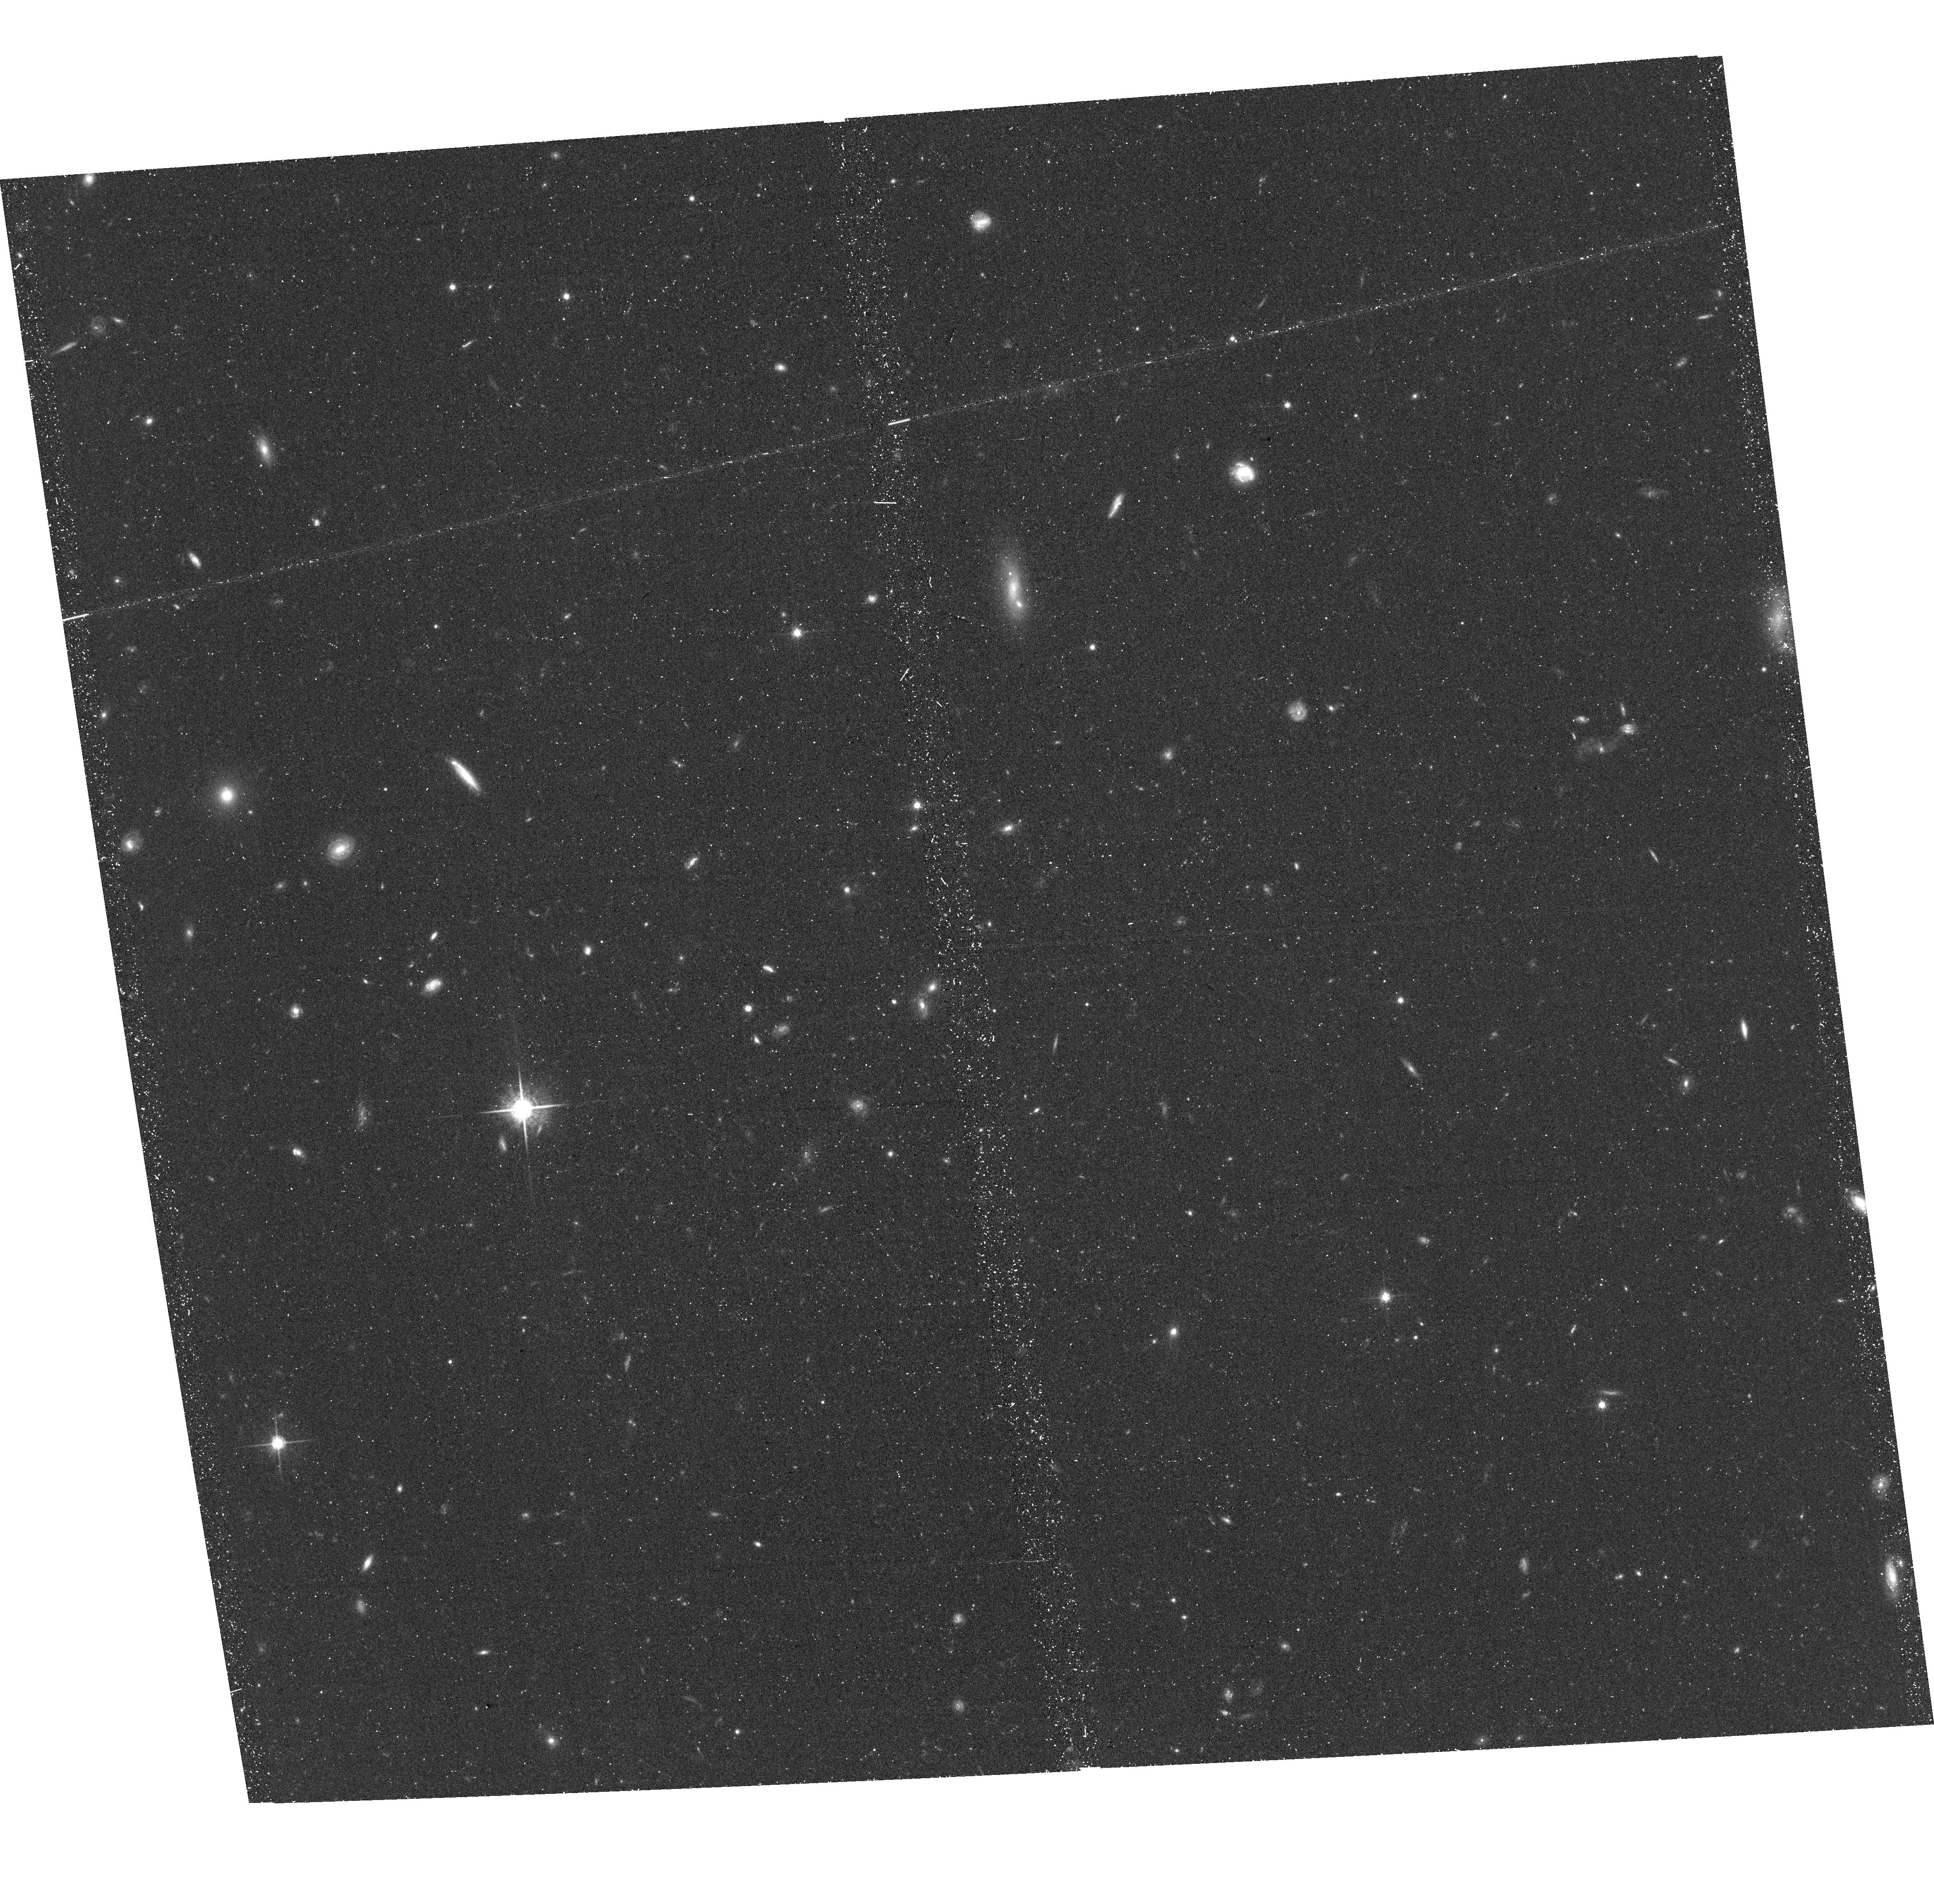
Target: PSRB0950+08. Instrument: ACS/WFC. Filter: F775W. Exposure: 41 min. Observation ID: hst_16064_51_acs_wfc_f775w_je8n51

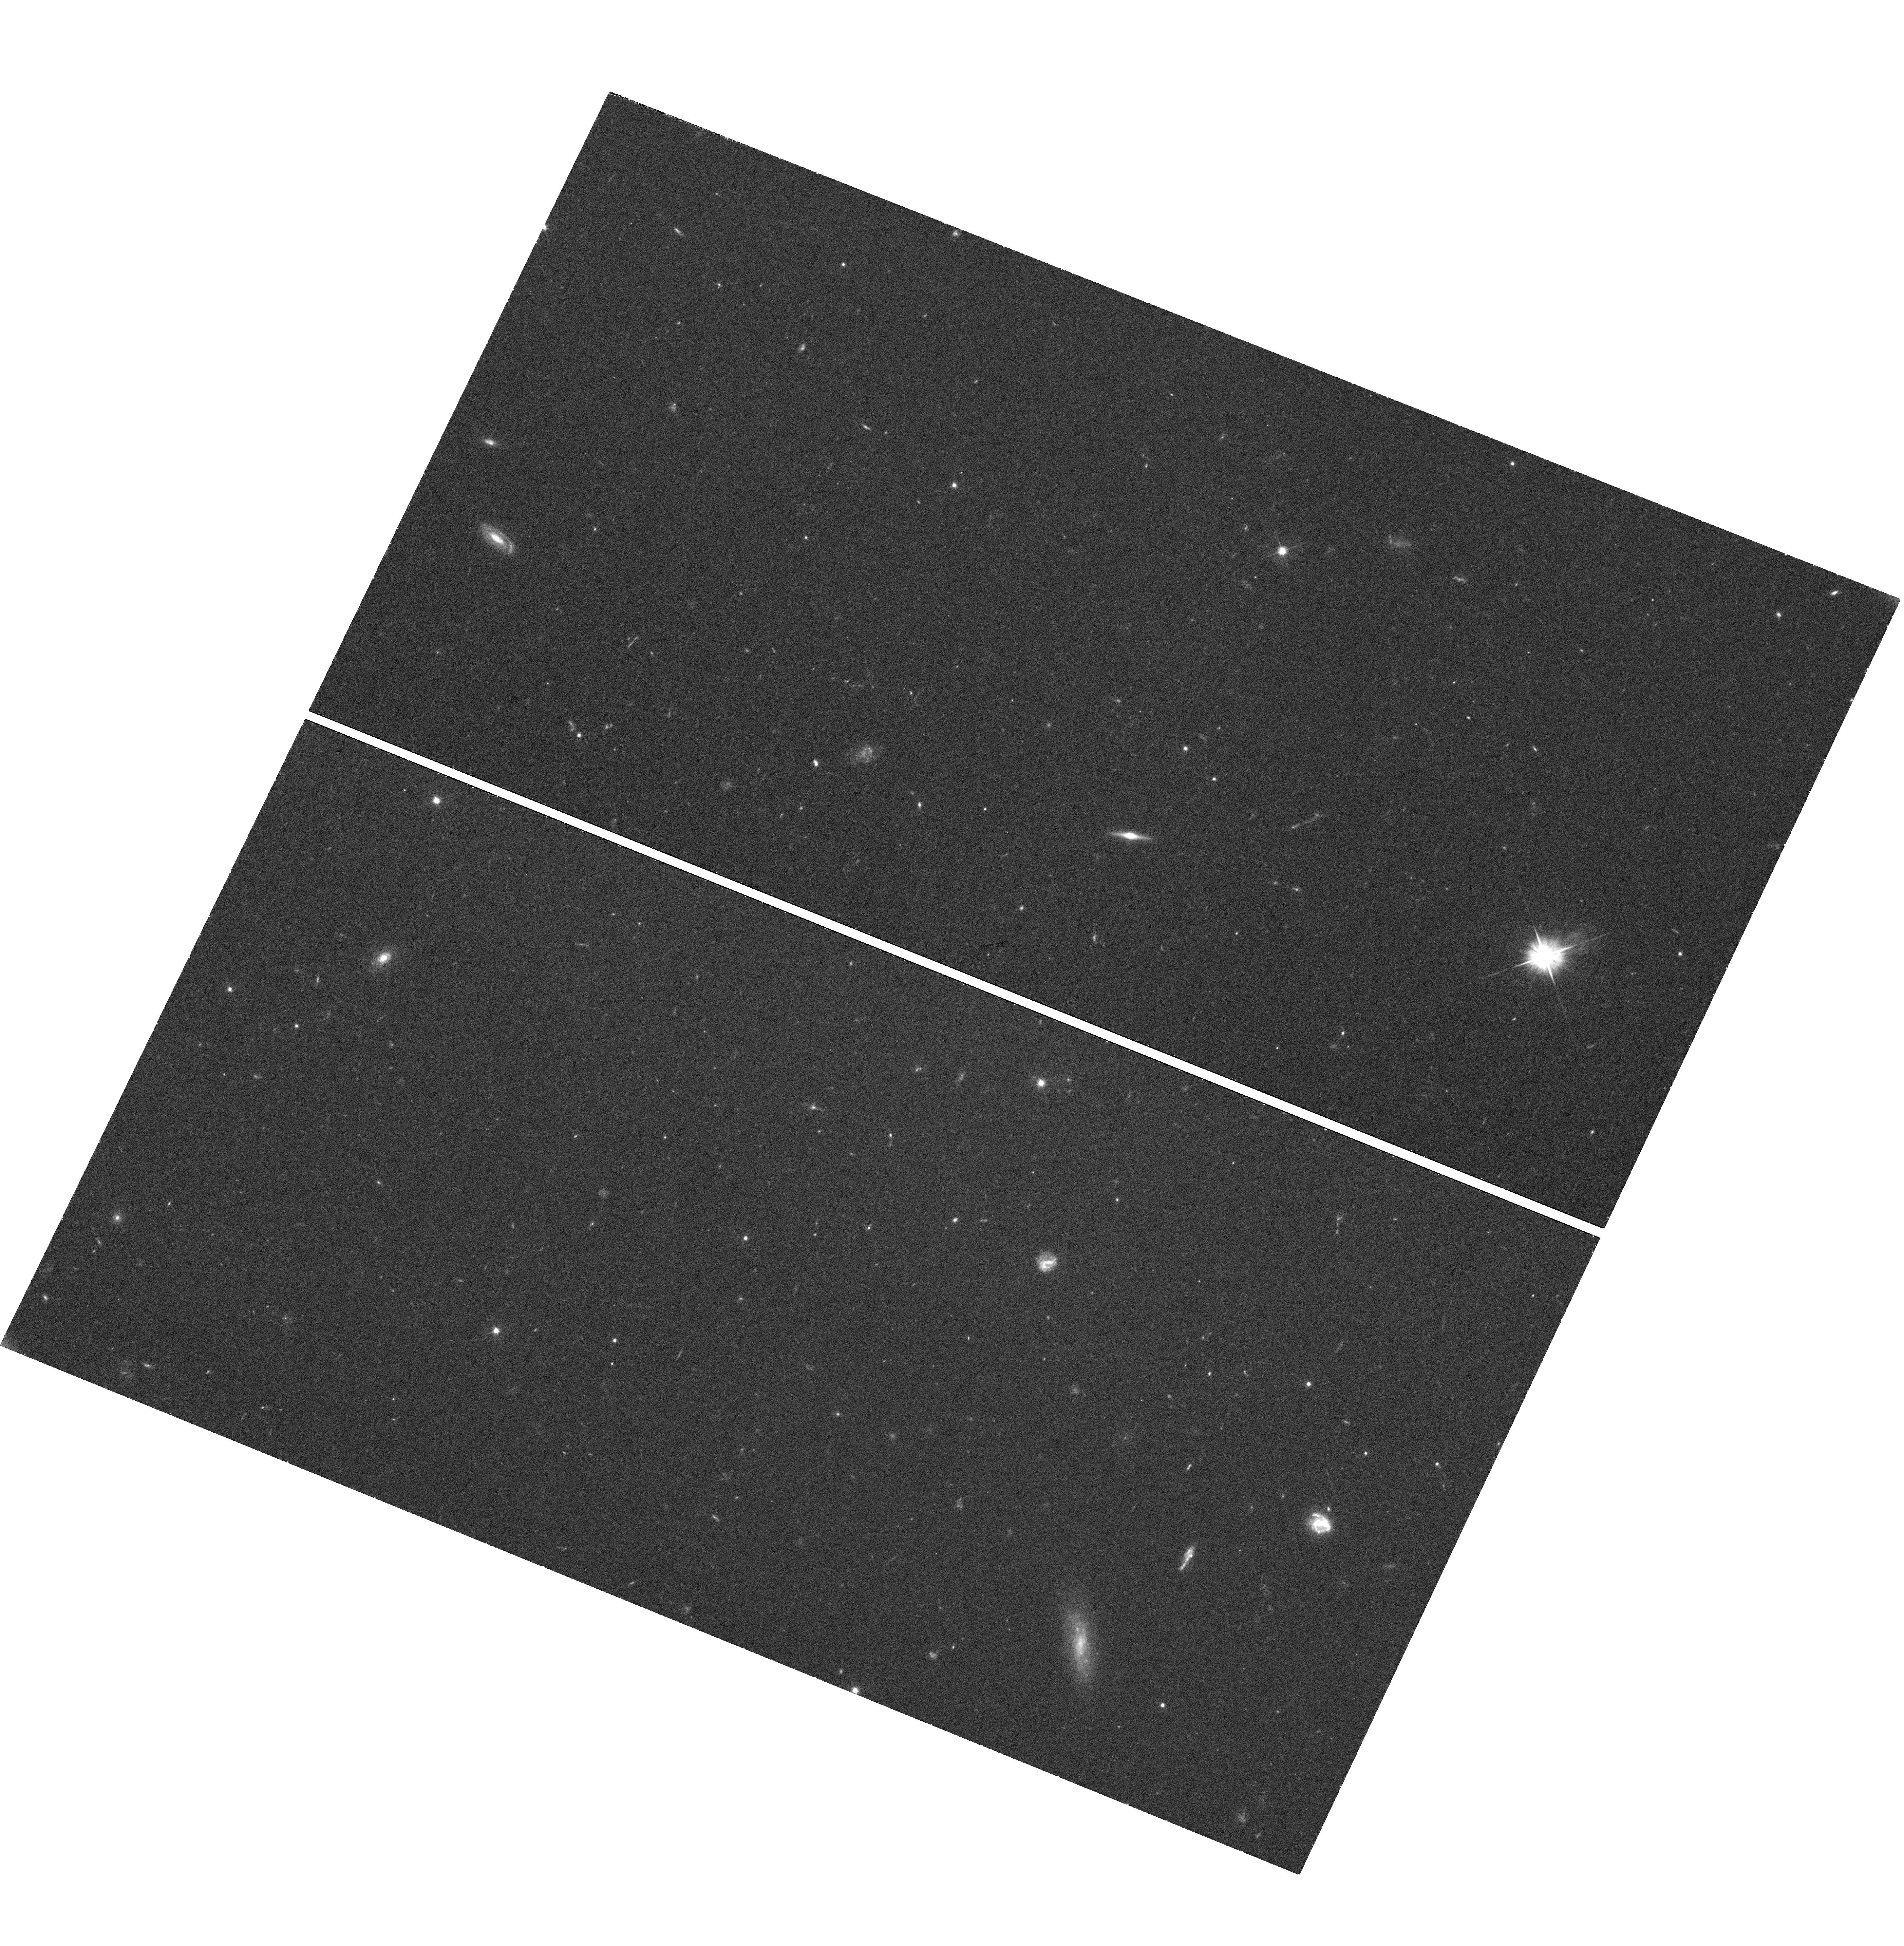
Target: PSRB0950+08. Instrument: WFC3/UVIS. Filter: F475X. Exposure: 40 min. Observation ID: hst_16064_02_wfc3_uvis_f475x_ie8n02

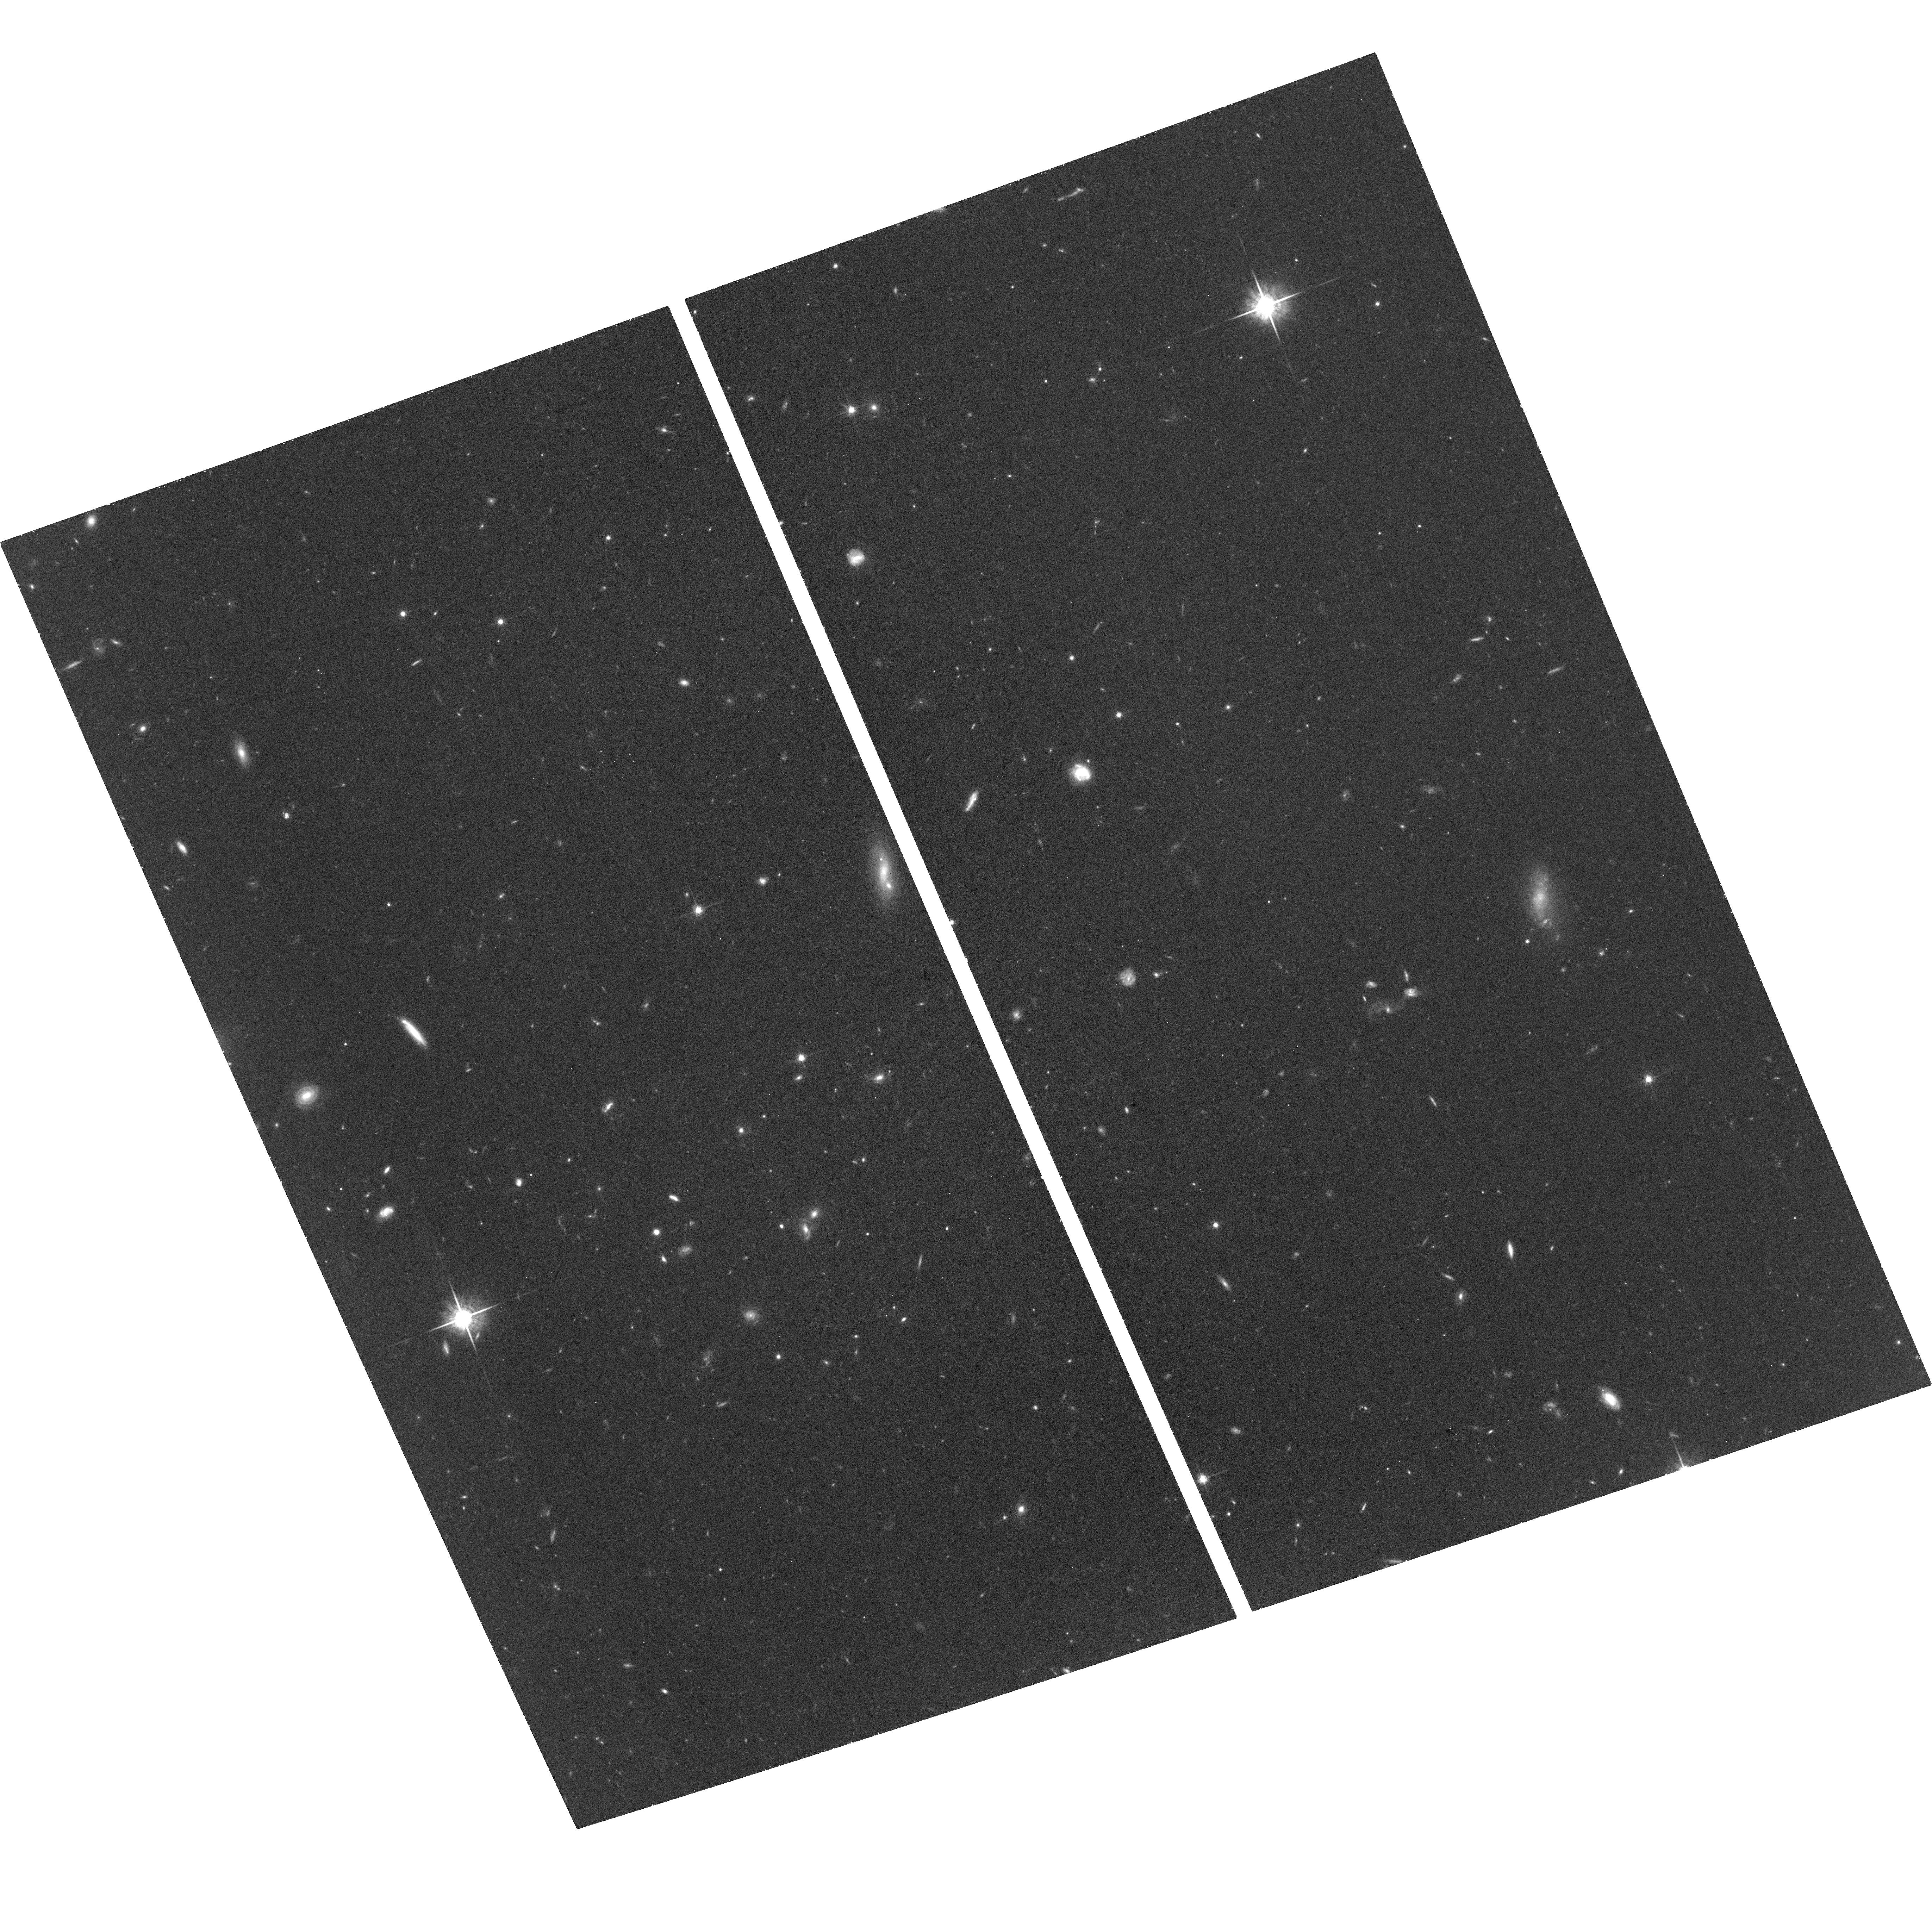
Target: PSRB0950+08. Instrument: ACS/WFC. Filter: F775W. Exposure: 1 h. Observation ID: hst_16064_01_acs_wfc_f775w_je8n01

External and internal heating in the old pulsar PSR B0950+08 (PI: Pavlov, George G.)

PSR B0950+08 is a 17 Myr old bright radio pulsar at d=260 pc. X-ray observations of this pulsar provide a rare opportunity to test models of polar cap heating by precipitating magnetospheric particles, while the UV-optical observations can test models of internal heating in neutron stars, which are determined by fundamental properties of matter. The only previous XMM-Newton observation was not deep enough to reliably separate the polar cap and magnetospheric components, while optical observations with ground-based telescopes lacked the needed angular resolution. The proposed deep XMM-Newton observations, supplemented by an HST observation, will be the most detailed multiwavelength study of an old radio pulsar to date.